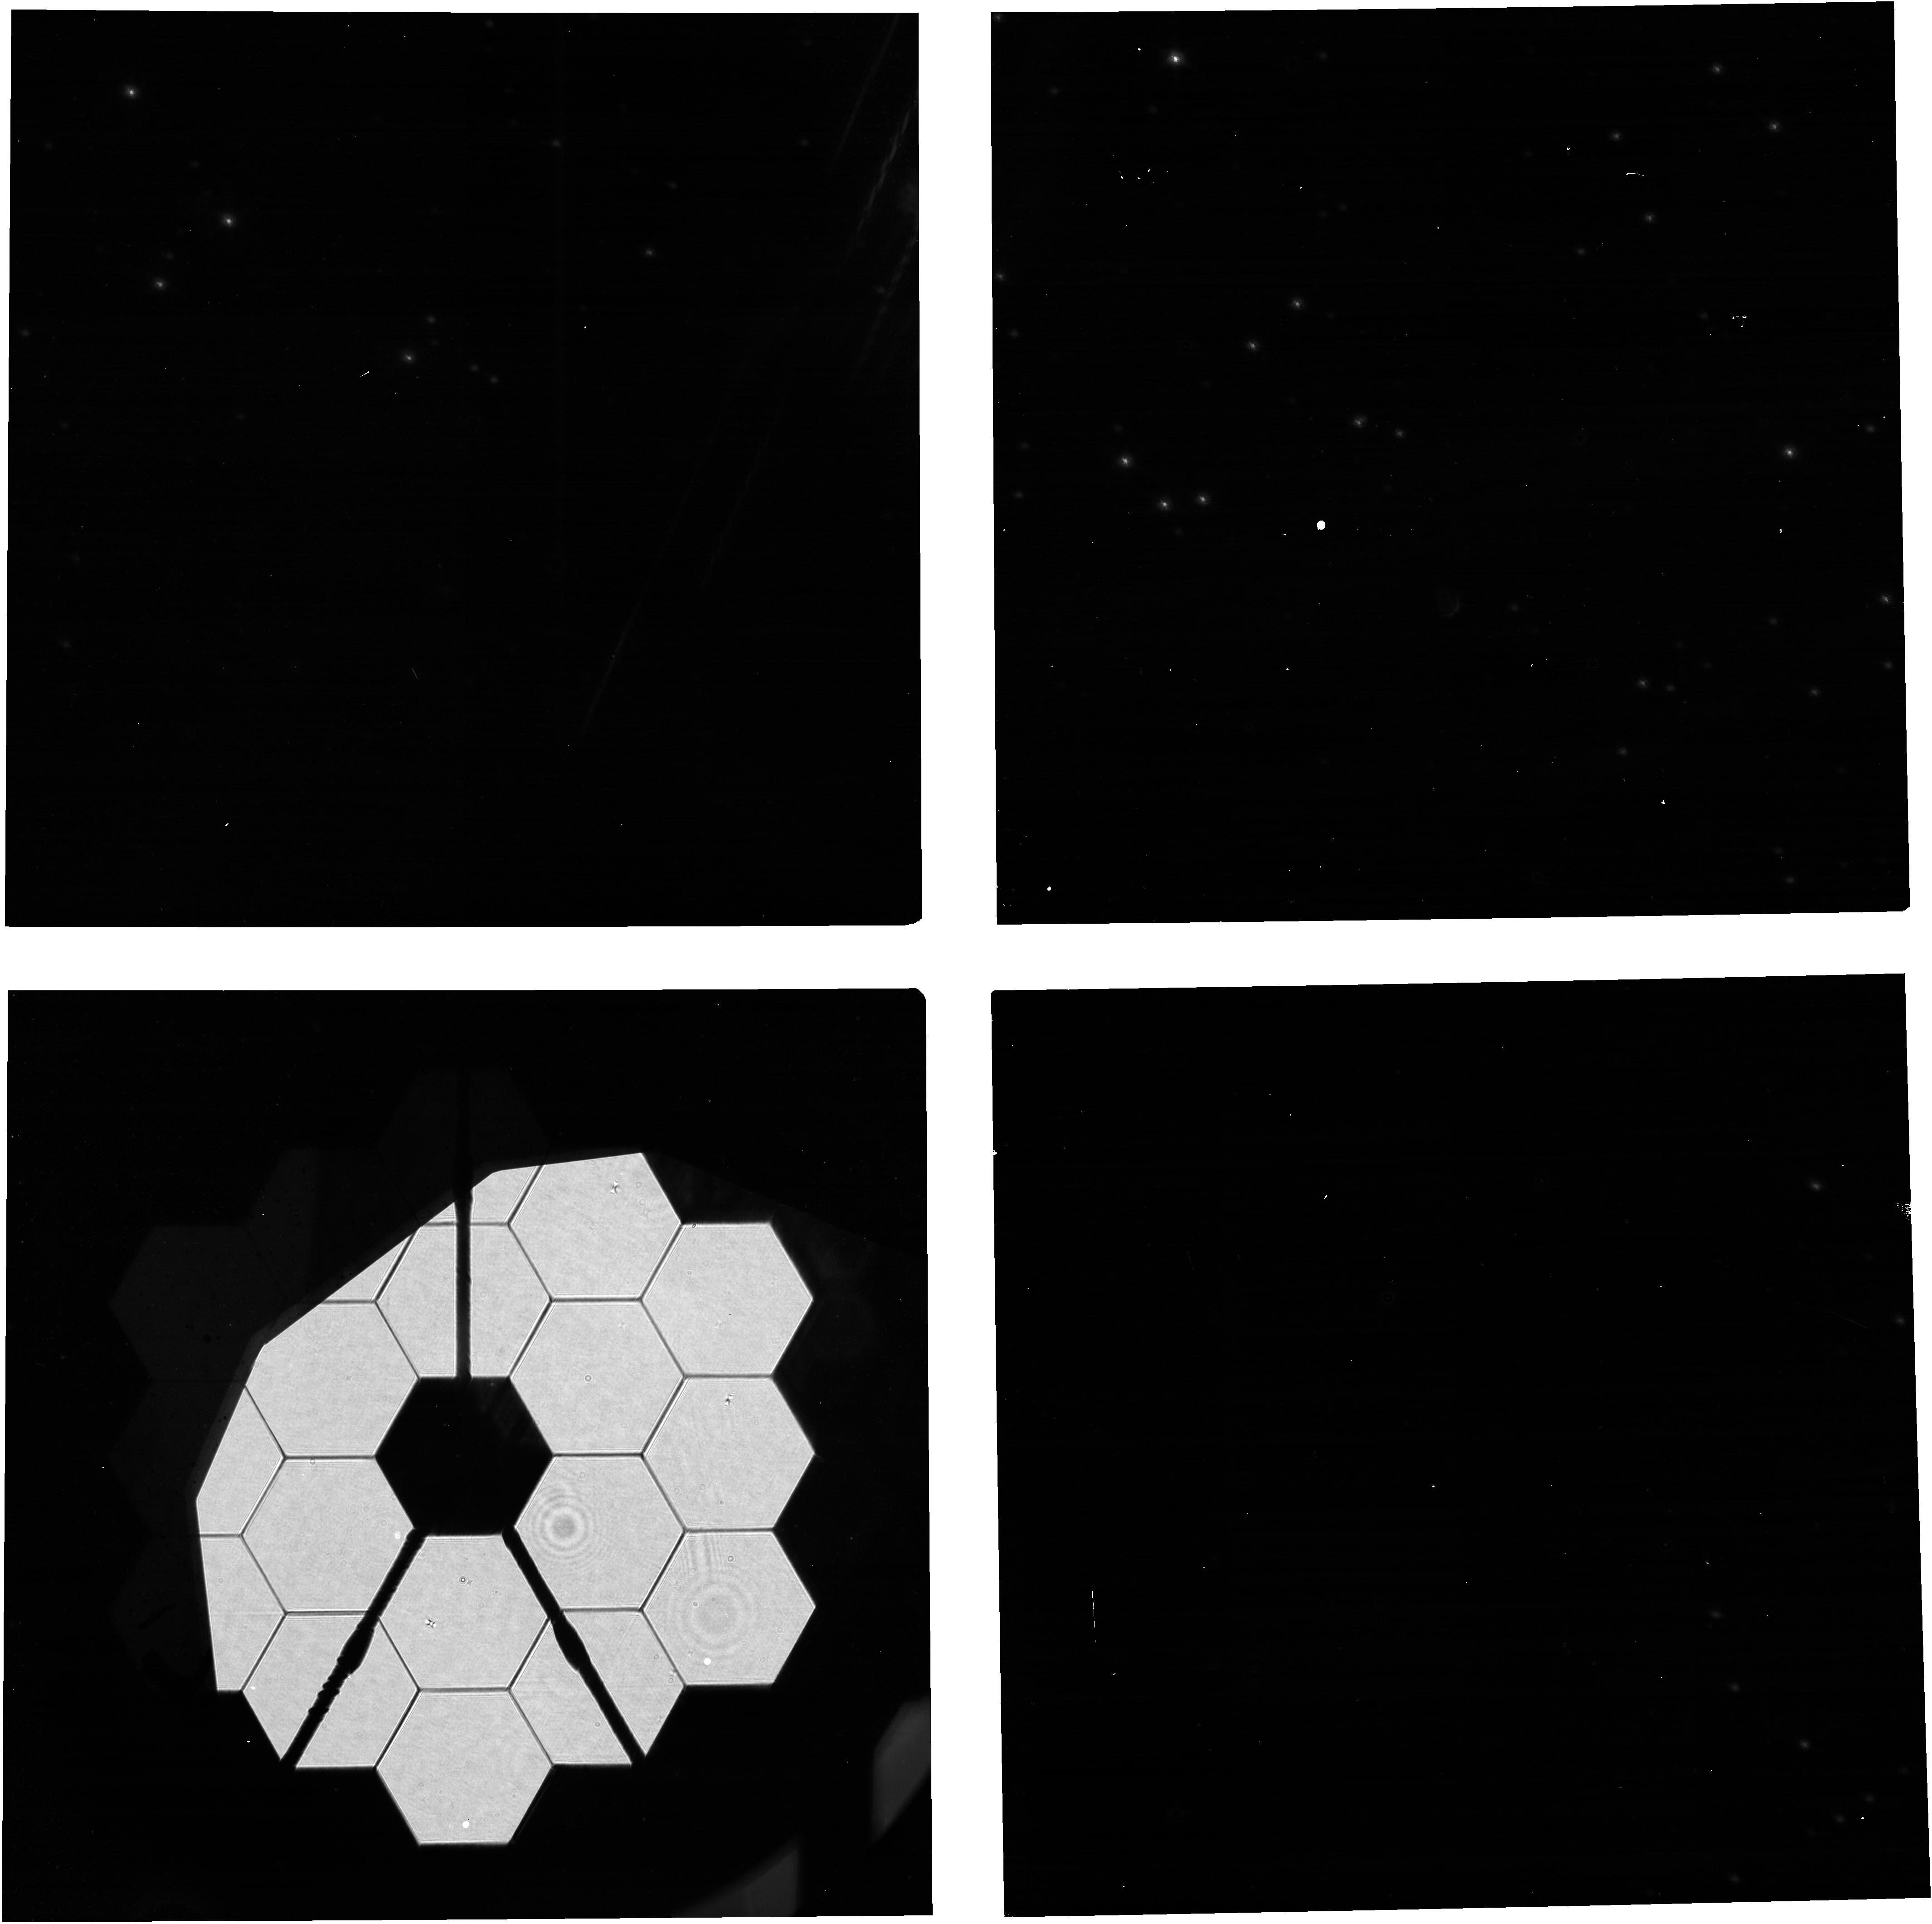
Target: 2MASS-J10372186-6939563. Instrument: NIRCAM. Filter: F150W2+F164N. Exposure: 13 min. Observation ID: jw01058-o313_t007_nircam_f150w2-f164n

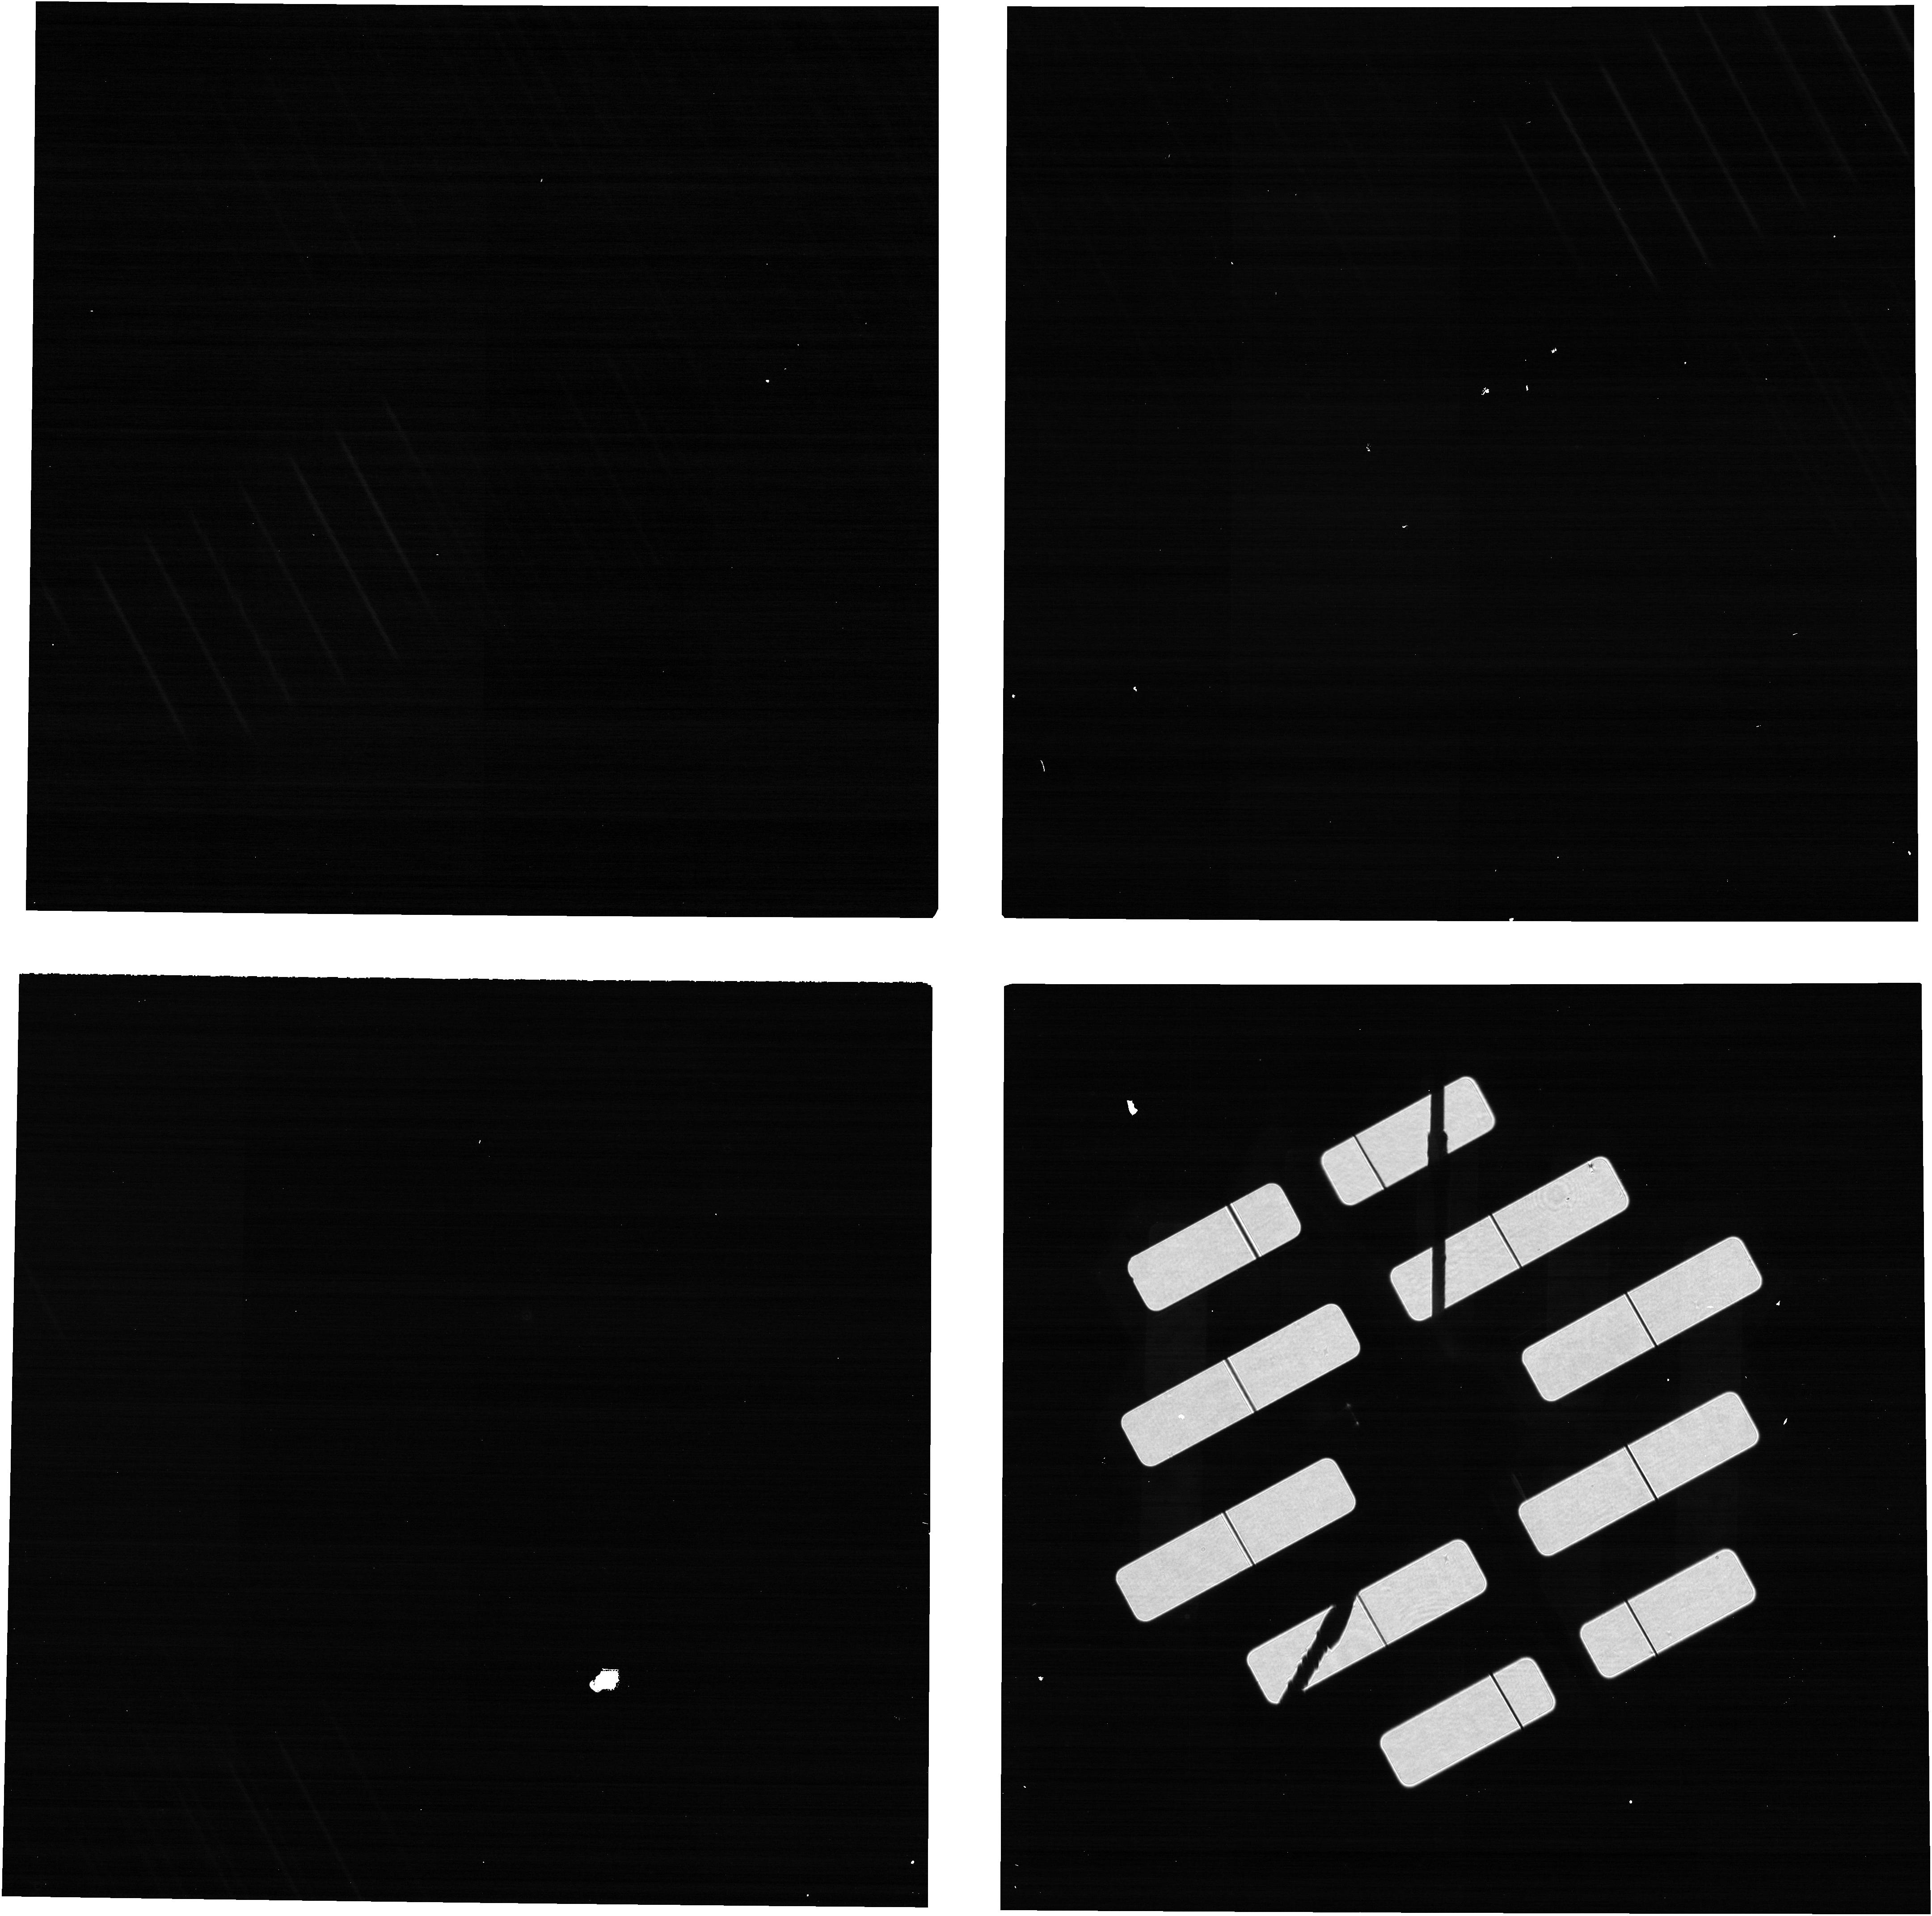
Target: 2MASS-J10372186-6939563. Instrument: NIRCAM. Filter: F140M. Exposure: 2 min. Observation ID: jw01058-o203_t007_nircam_f140m-gdhs60

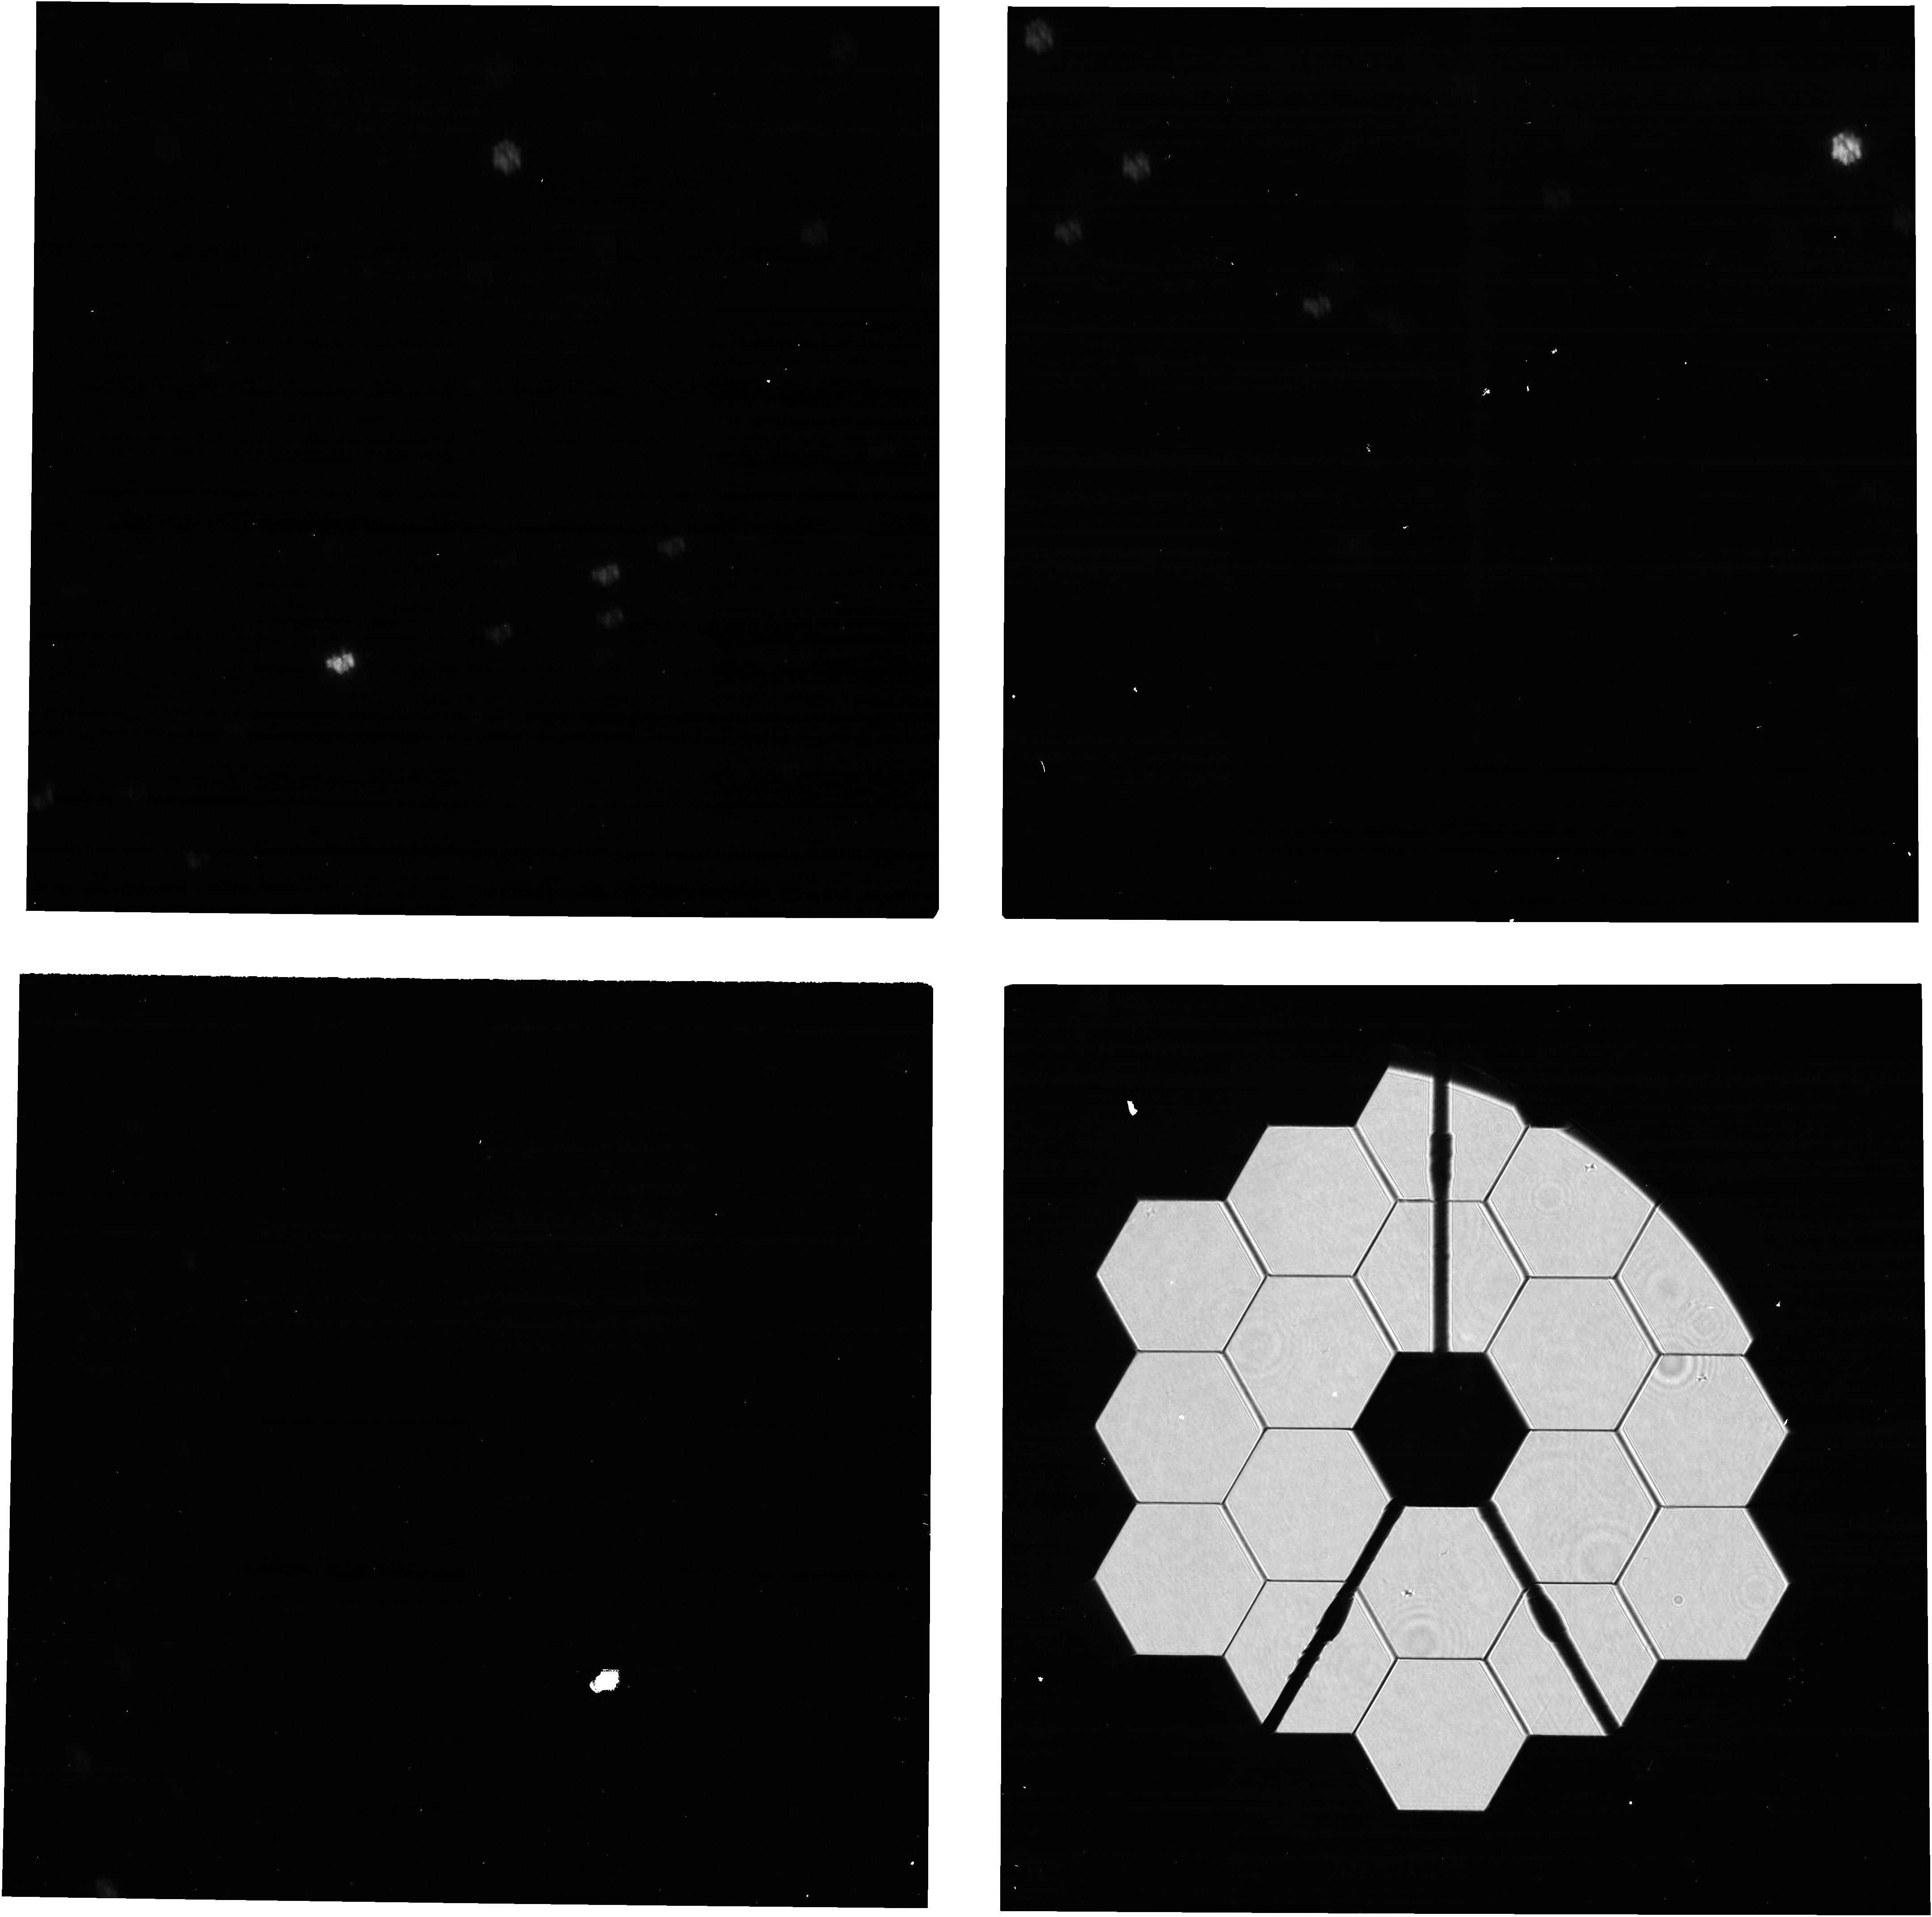
Target: 2MASS-J10372186-6939563. Instrument: NIRCAM. Filter: WLP4. Exposure: 5 min. Observation ID: jw01058-o404_t007_nircam_clear-wlp4

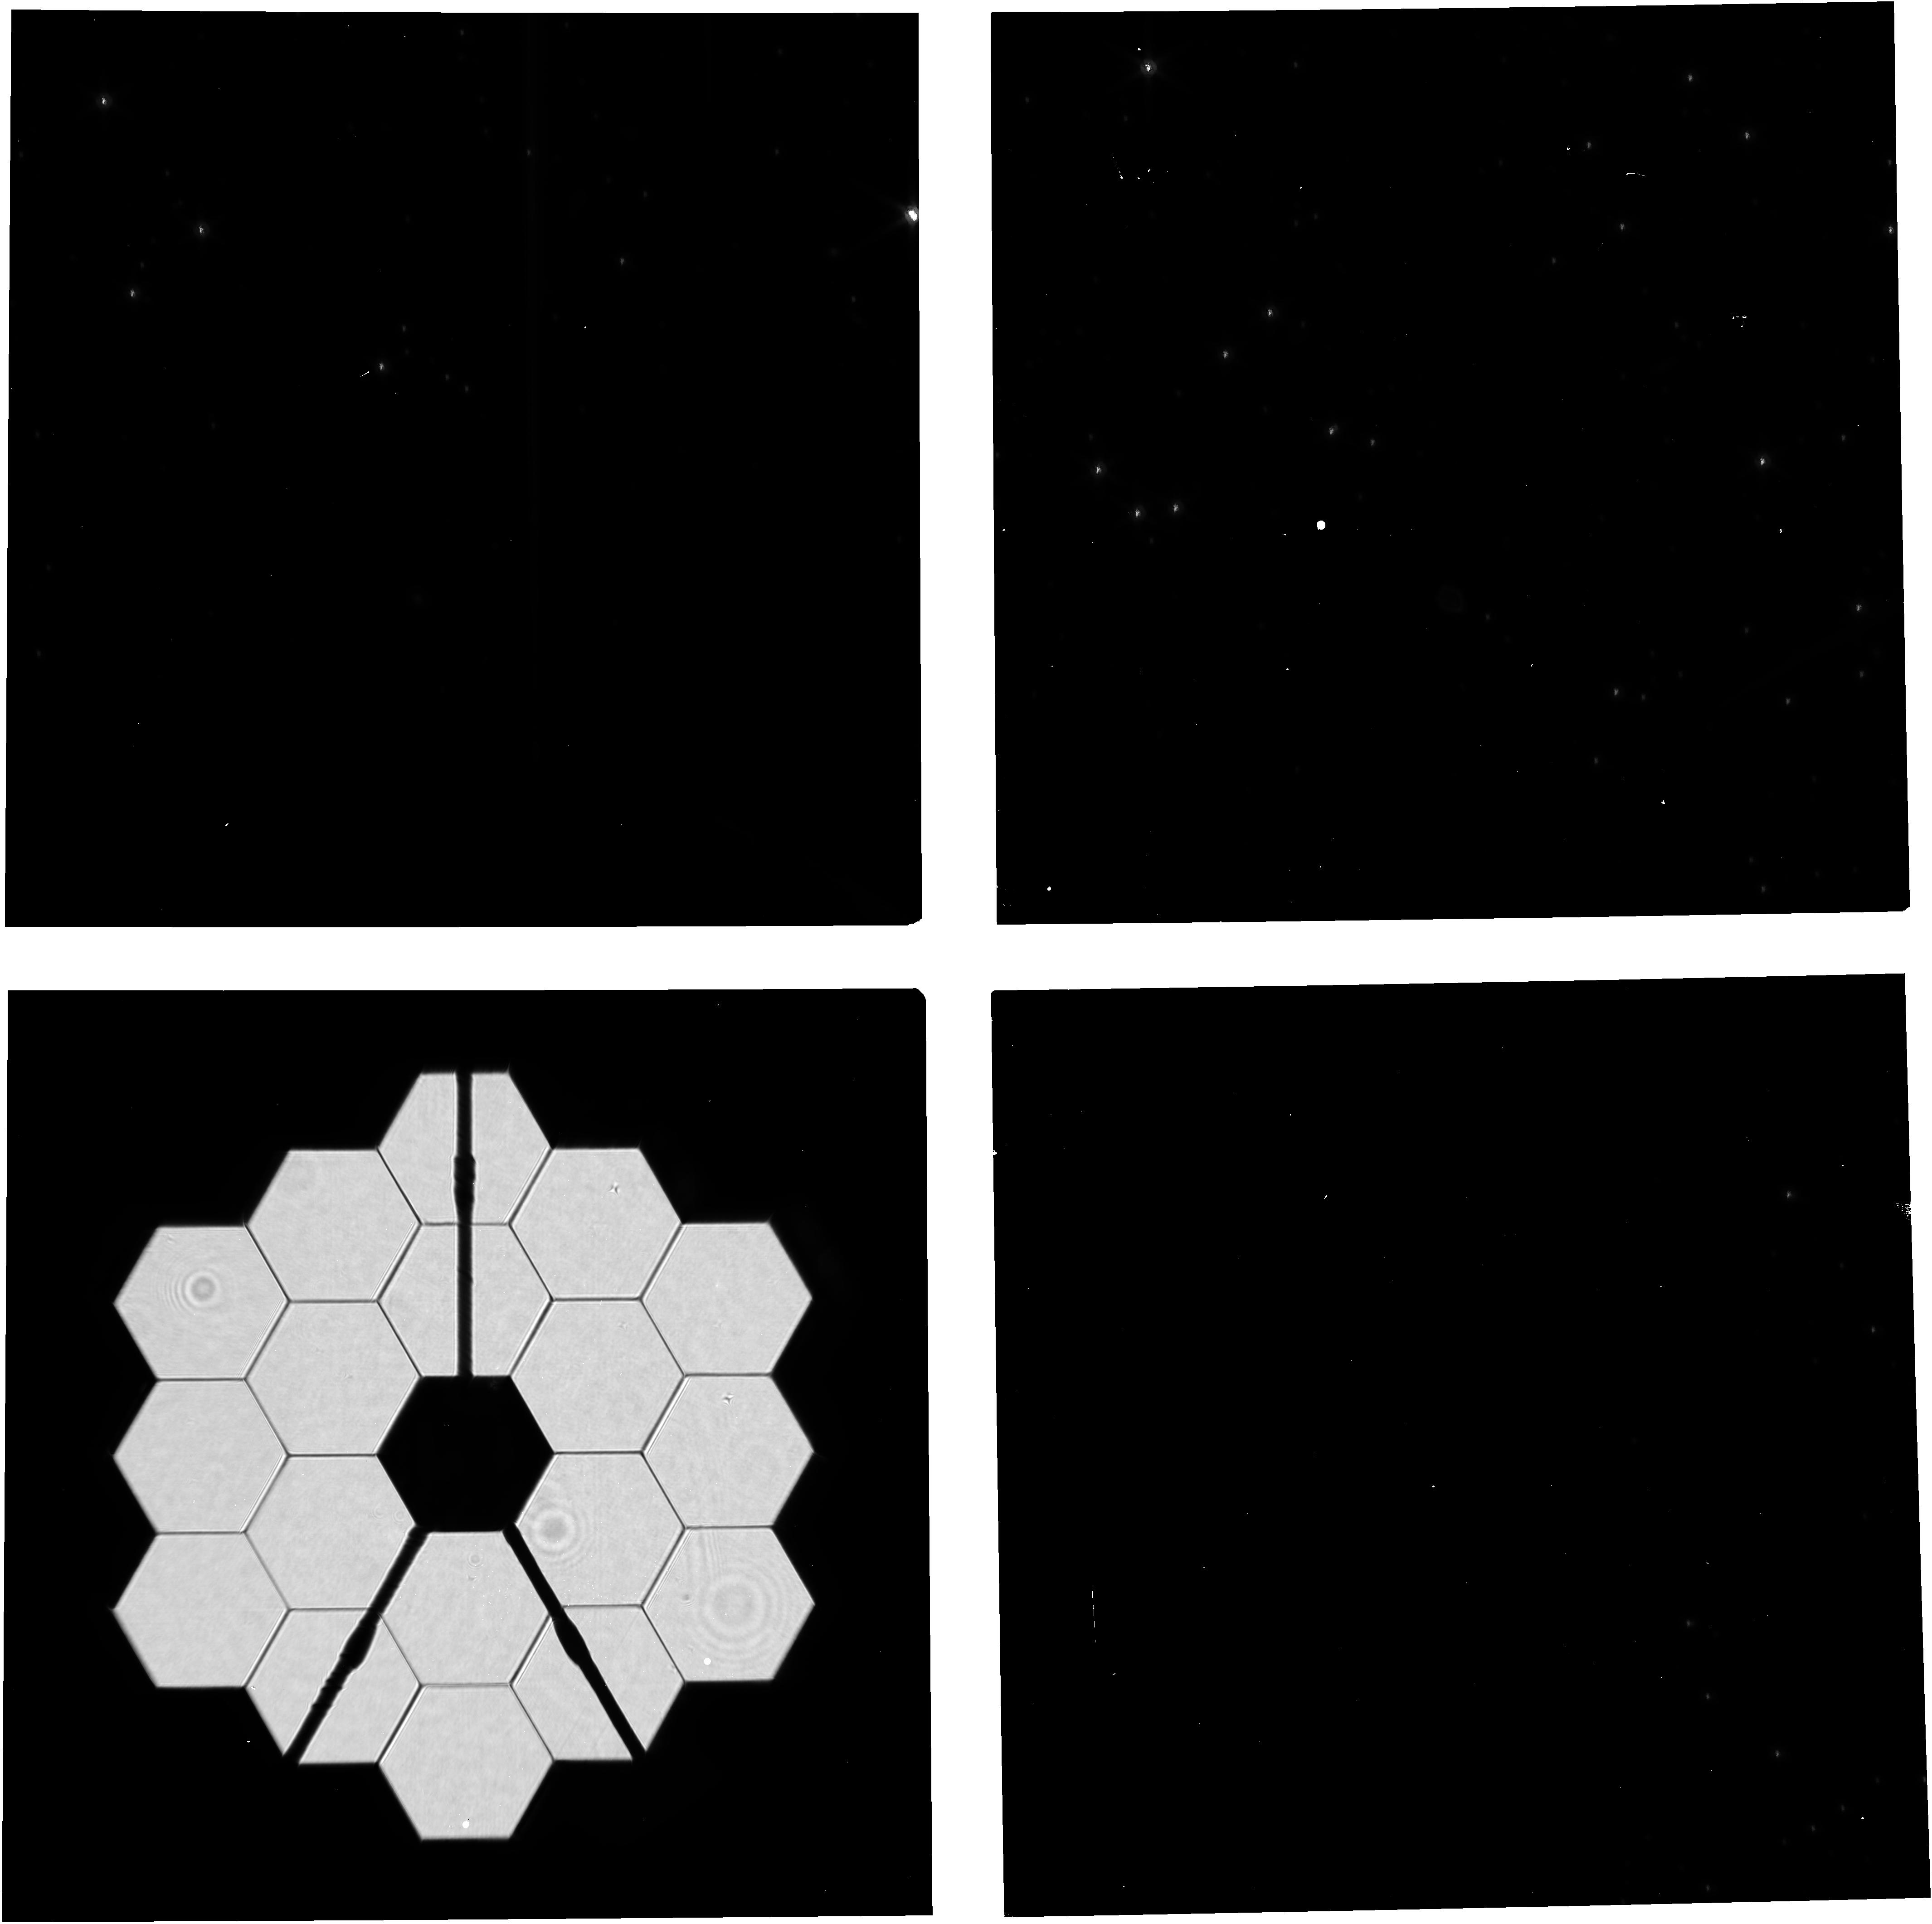
Target: 2MASS-J10372186-6939563. Instrument: NIRCAM. Filter: F200W. Exposure: 17 min. Observation ID: jw01058-o104_t007_nircam_clear-f200w

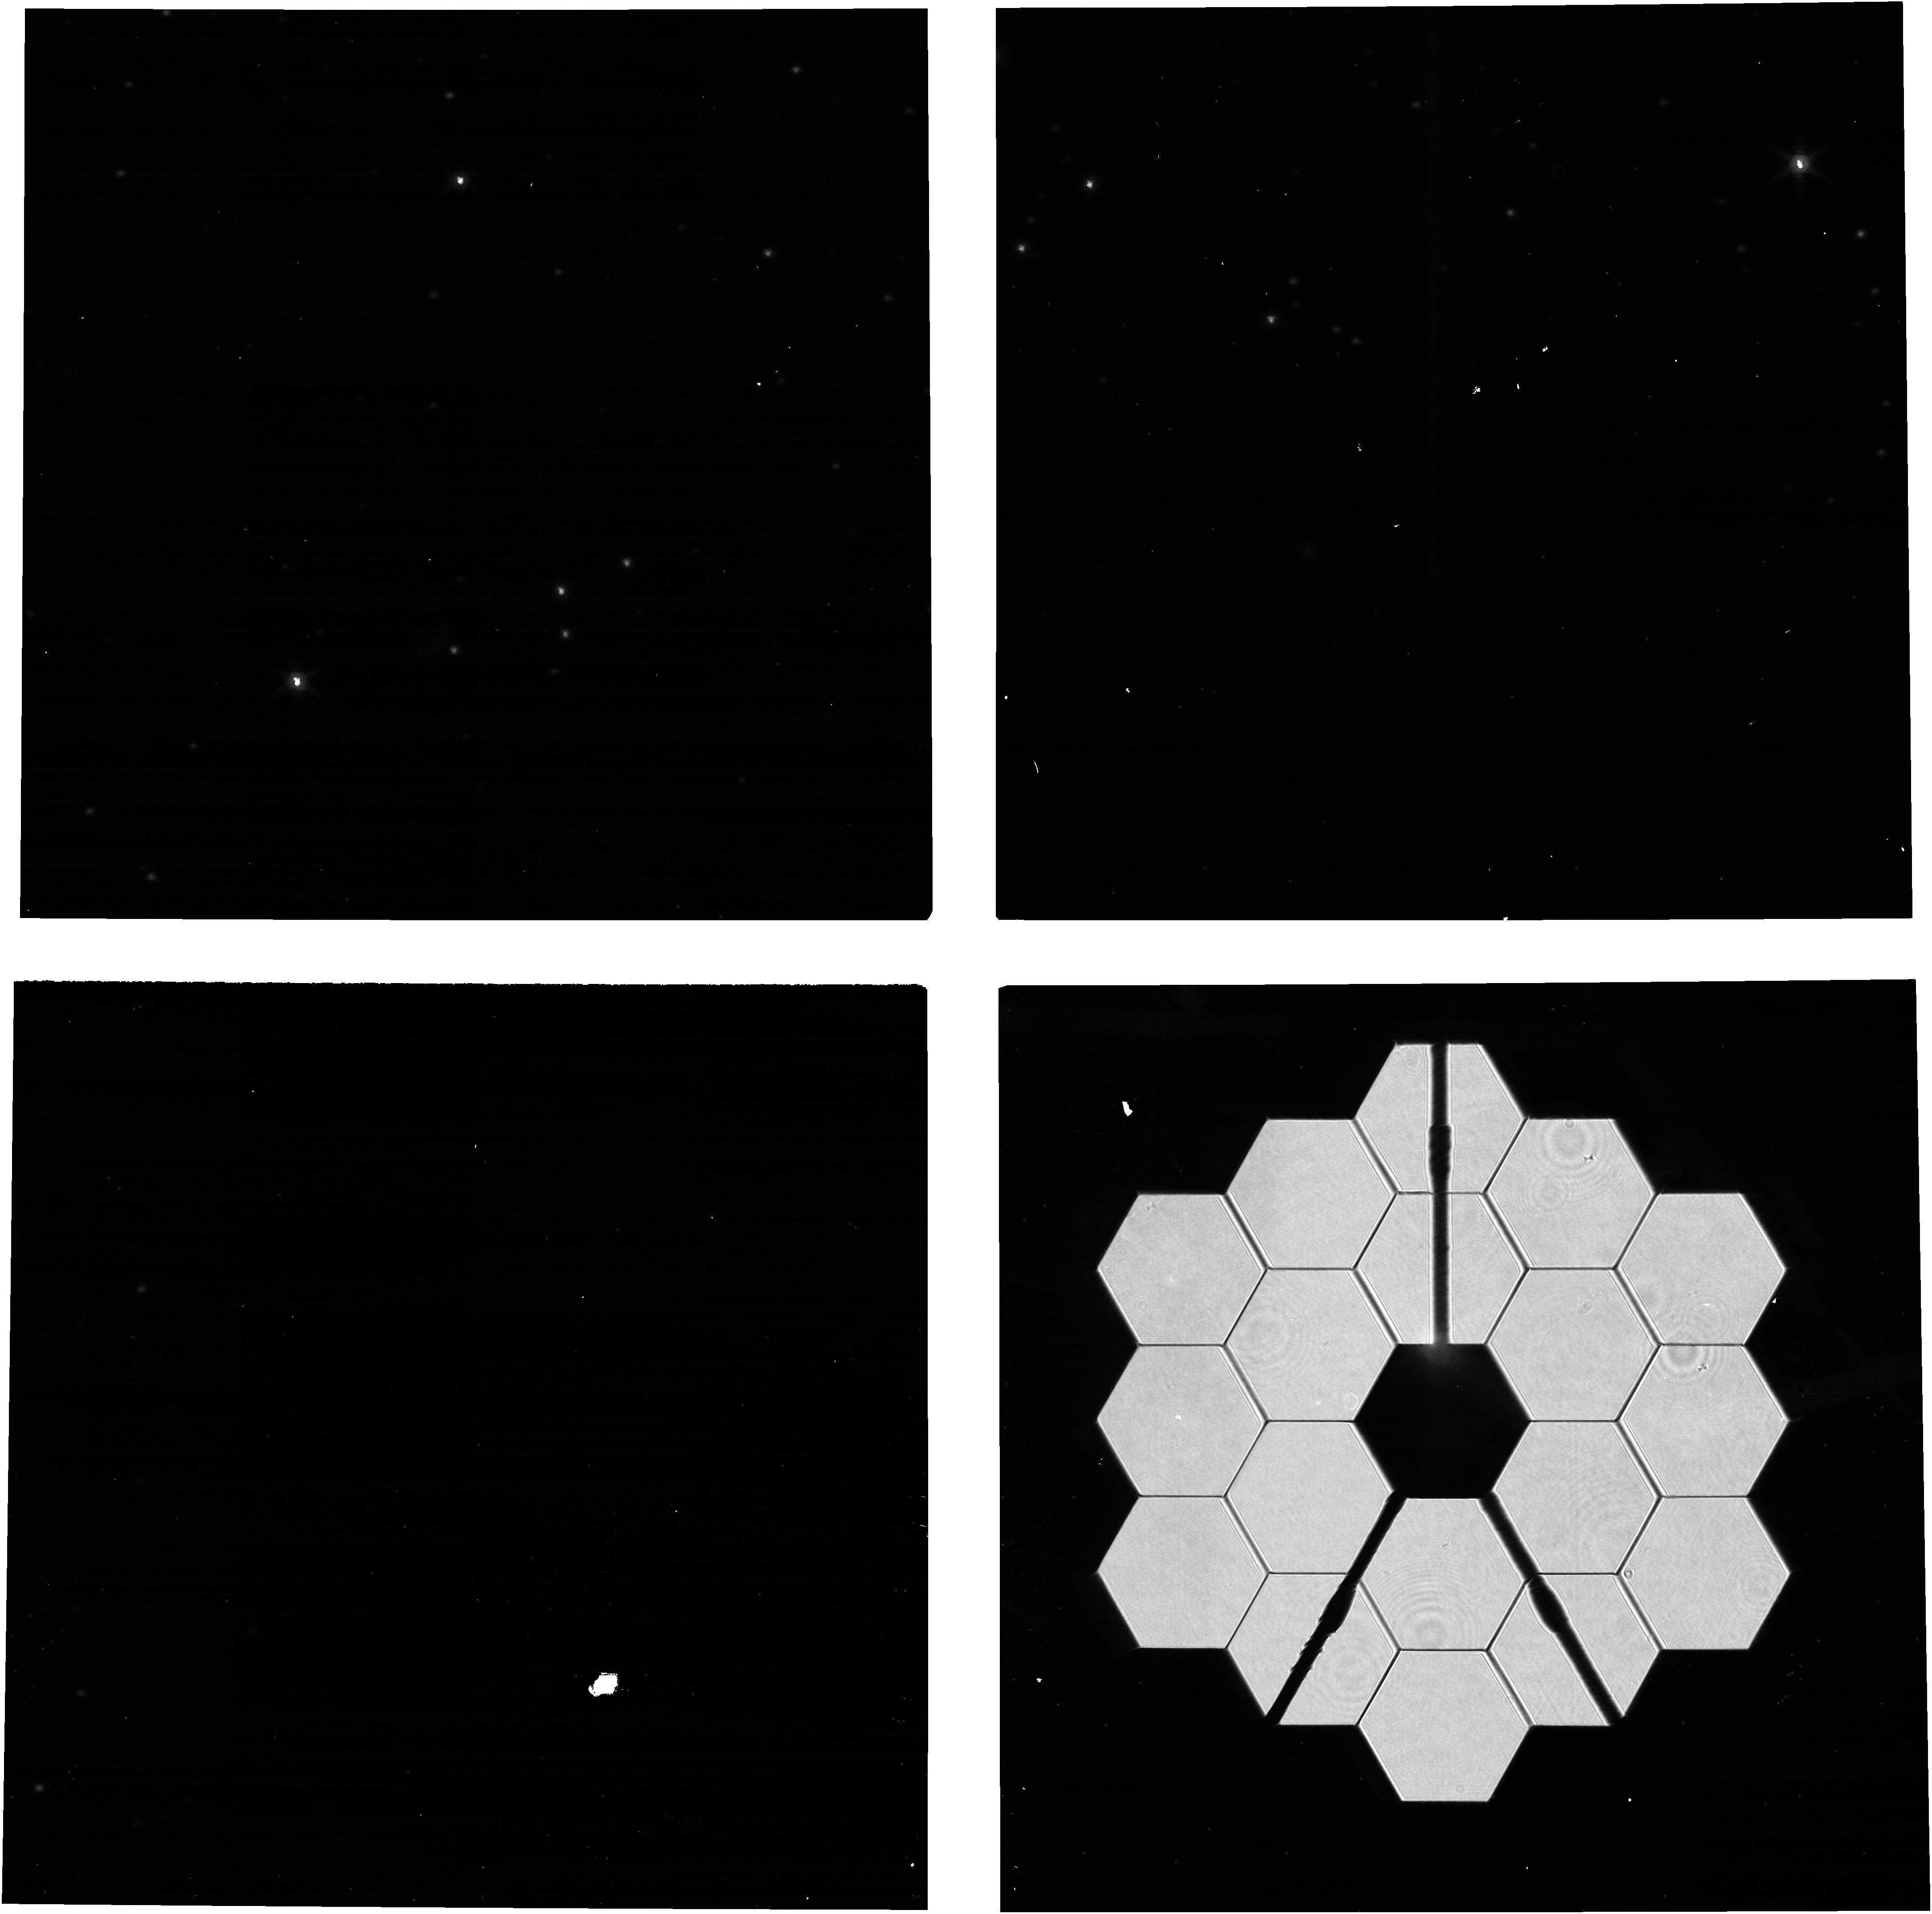
Target: 2MASS-J10372186-6939563. Instrument: NIRCAM. Filter: F212N. Exposure: 13 min. Observation ID: jw01058-o102_t007_nircam_clear-f212n

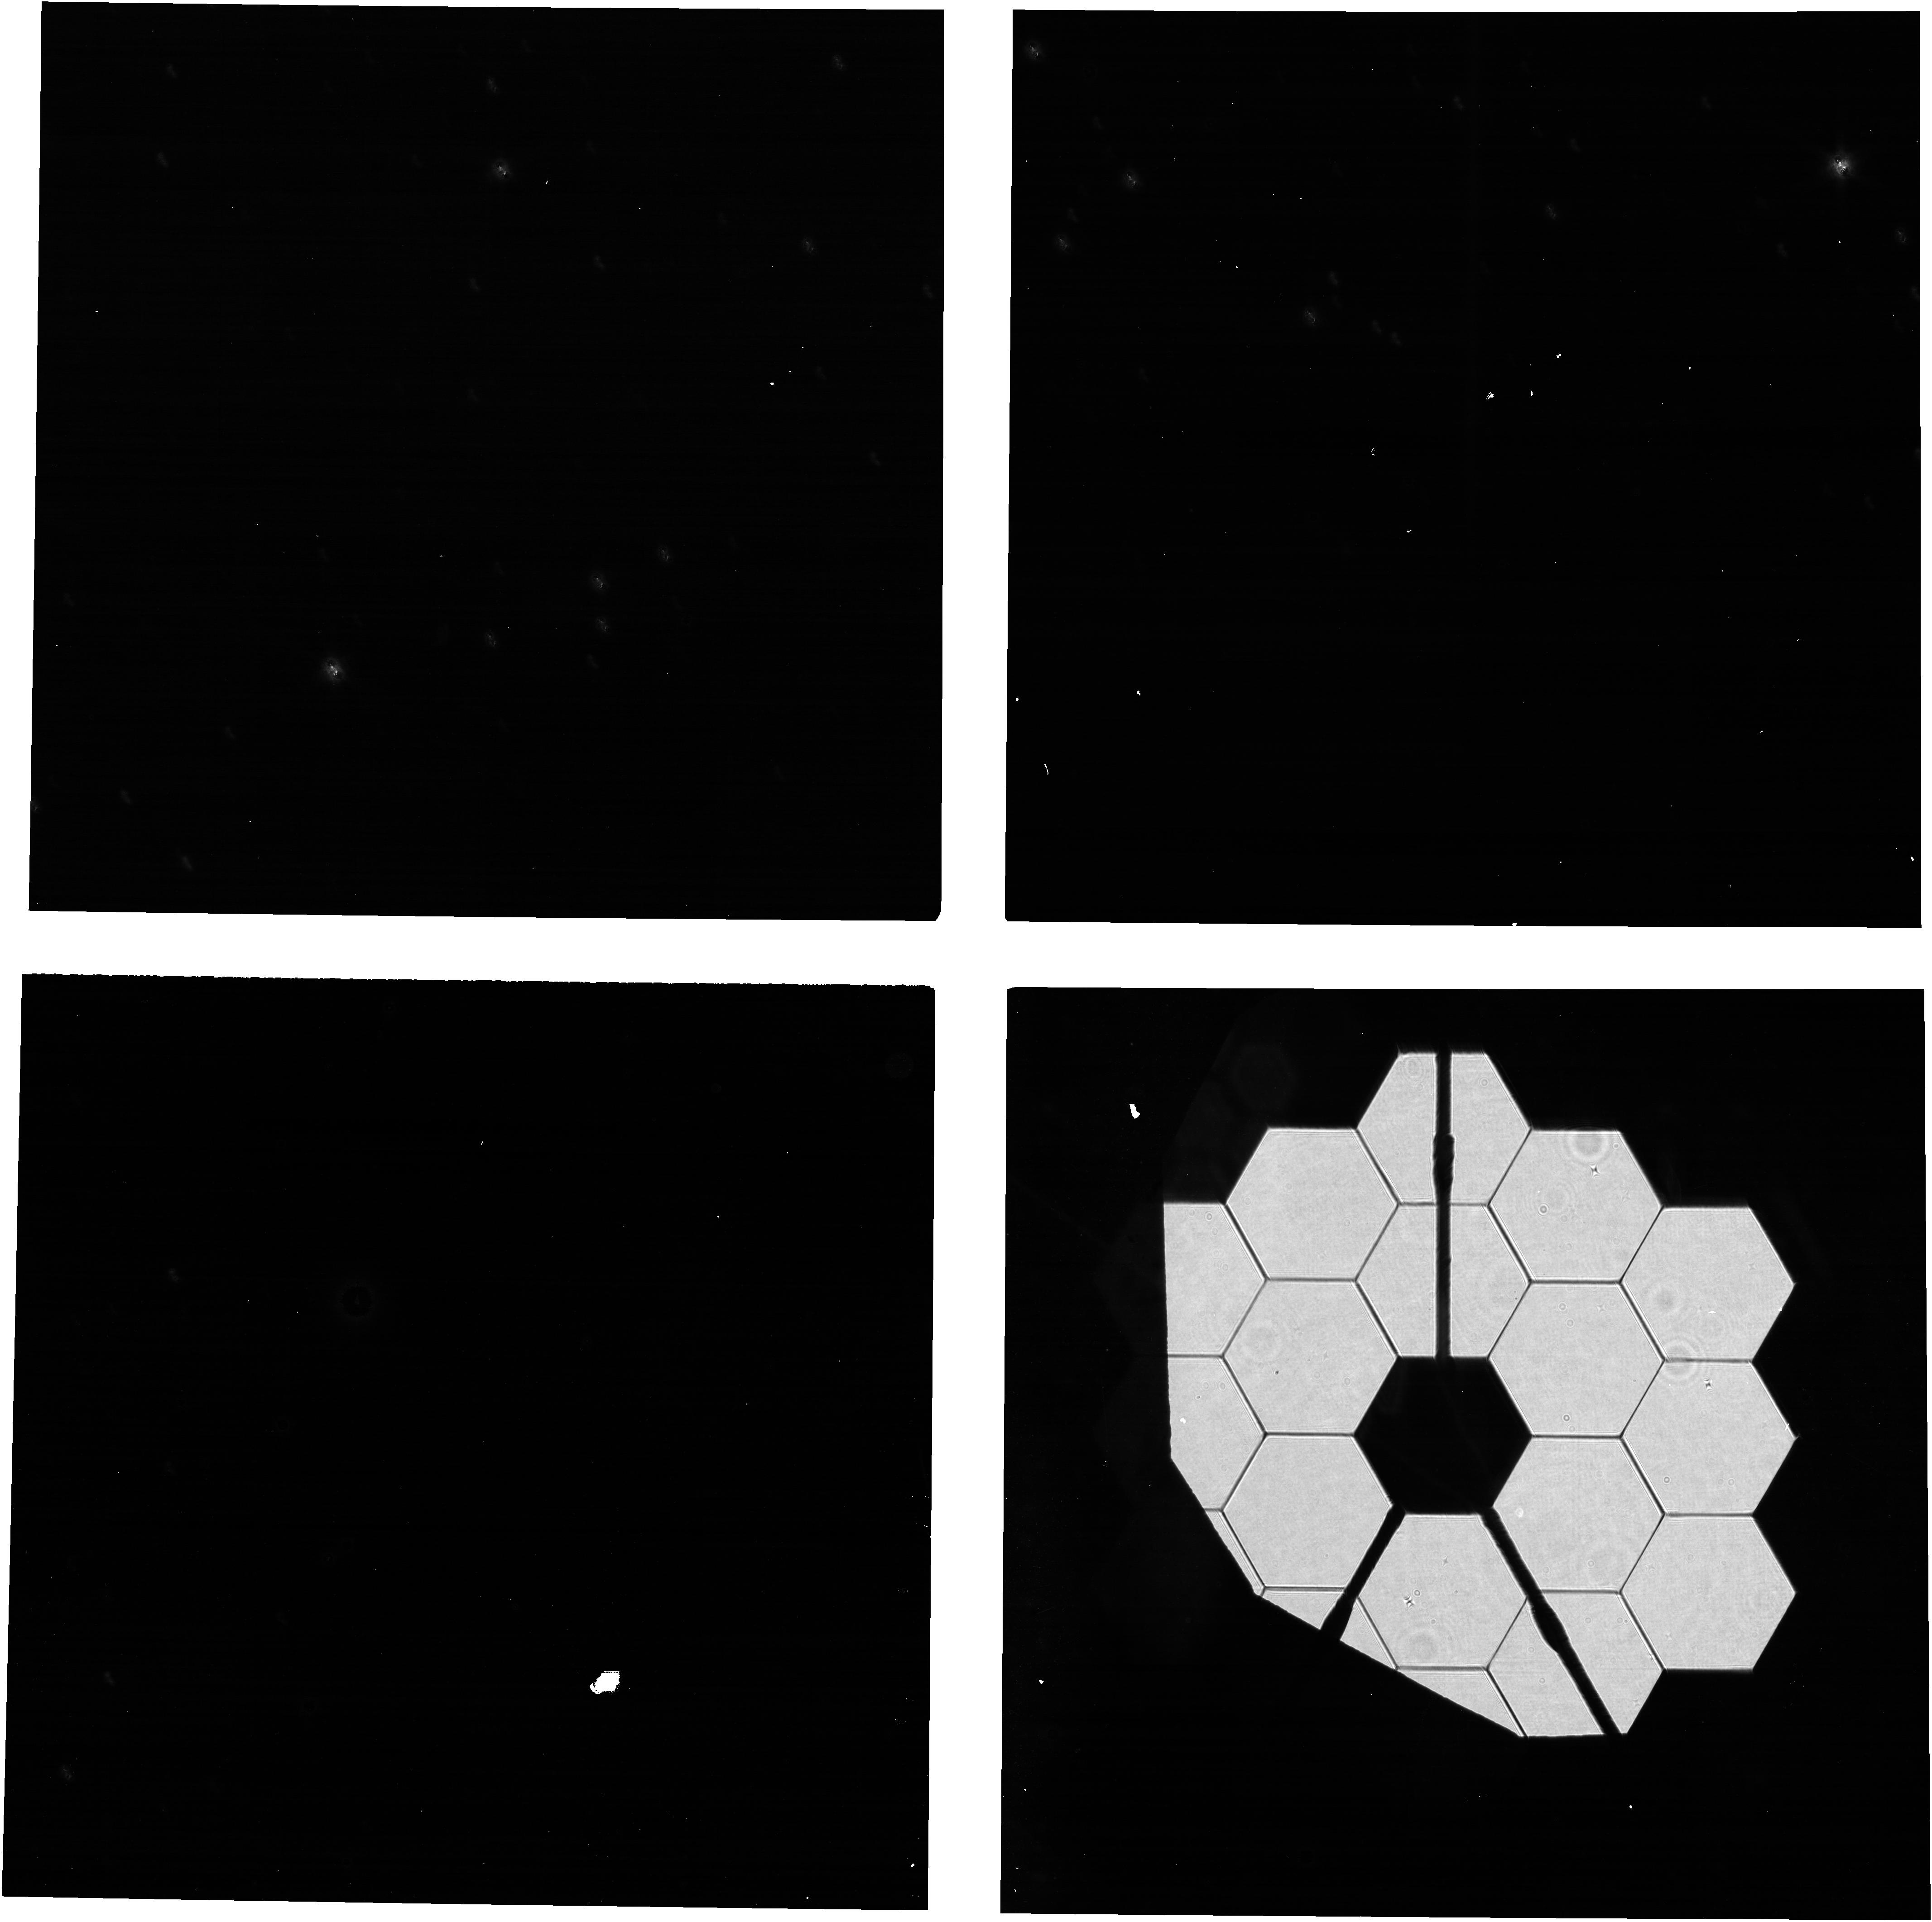
Target: 2MASS-J10372186-6939563. Instrument: NIRCAM. Filter: F150W2+F164N. Exposure: 13 min. Observation ID: jw01058-o305_t007_nircam_f150w2-f164n

NIRCam SW Pupil Element Wheel Tuning (PI: Stansberry, John A.)

NIRCam pupil and filter elements are positioned in the beam using ground-based calibration of the wheel position sensor data. Although that calibration was stable between the ISIM CV2 and CV3 tests, it is necessary to verify that the pupil elements are well centered once we are on-orbit. This activity will collect data needed to verify that the SW pupil elements in both modules are aligned correctly relative to the OTE pupil. OTE Image Stacking (OTE-09) is a prerequisite for this activity. This activity is a prerequisite for OTE Coarse Phasing (OTE-12). A single target star with Kmag ~ 5 should be used for all observations. The target list contains several stars near the CVZs with magnitudes 4.5 ~< Kmag ~< 5.5 to accomodate changes in launch date. Exposure times are designed to provide at least 1000 DN in the PIL images assuming a Kmag=6 target star, so will be somewhat brighter for the listed stars. The targets included here are those currently planned for use during early OTE commissioning. If a target star fainter than Kmag = 6 is chosen for some reason, the exposure times will have to be increased accordingly. Stars a few magnitudes brighter could also be used, but will very badly saturate the pointing confirmation images. This activity must be executed in 5 steps, with pauses for ground-analysis between steps. Steps 3 and 4 are also paused for real-time uploading of NIRCam FSW FWA_CAL_TBL files. If it is found during ground analysis of data from Step 3 that the nominal position of the CLEAR element must be altered, additional real-time commands will be required prior to Step 4 to upload and verify the new FWA_CAL_TBL for use by NFSW. Similarly, if analysis of data from Step 4 indicates that the position of the WLP4 element needs to be updated, additional real-time commands will be required prior to Step 5 to upload and verify the new FWA_CAL_TBL for use by NFSW. Data is collected on a per-module basis in all steps, except Step 4, to allow periods of concurrent collection and analysis of the data from the two modules. Most or all of the data from one module can be collected within the designated analysis period for the other module. Because the data analysis periods Step 4 are very brief, however, it is more efficient to collect all the data from both modules (thereby halving the number of real-time commanding sequences) before performing the data analysis.